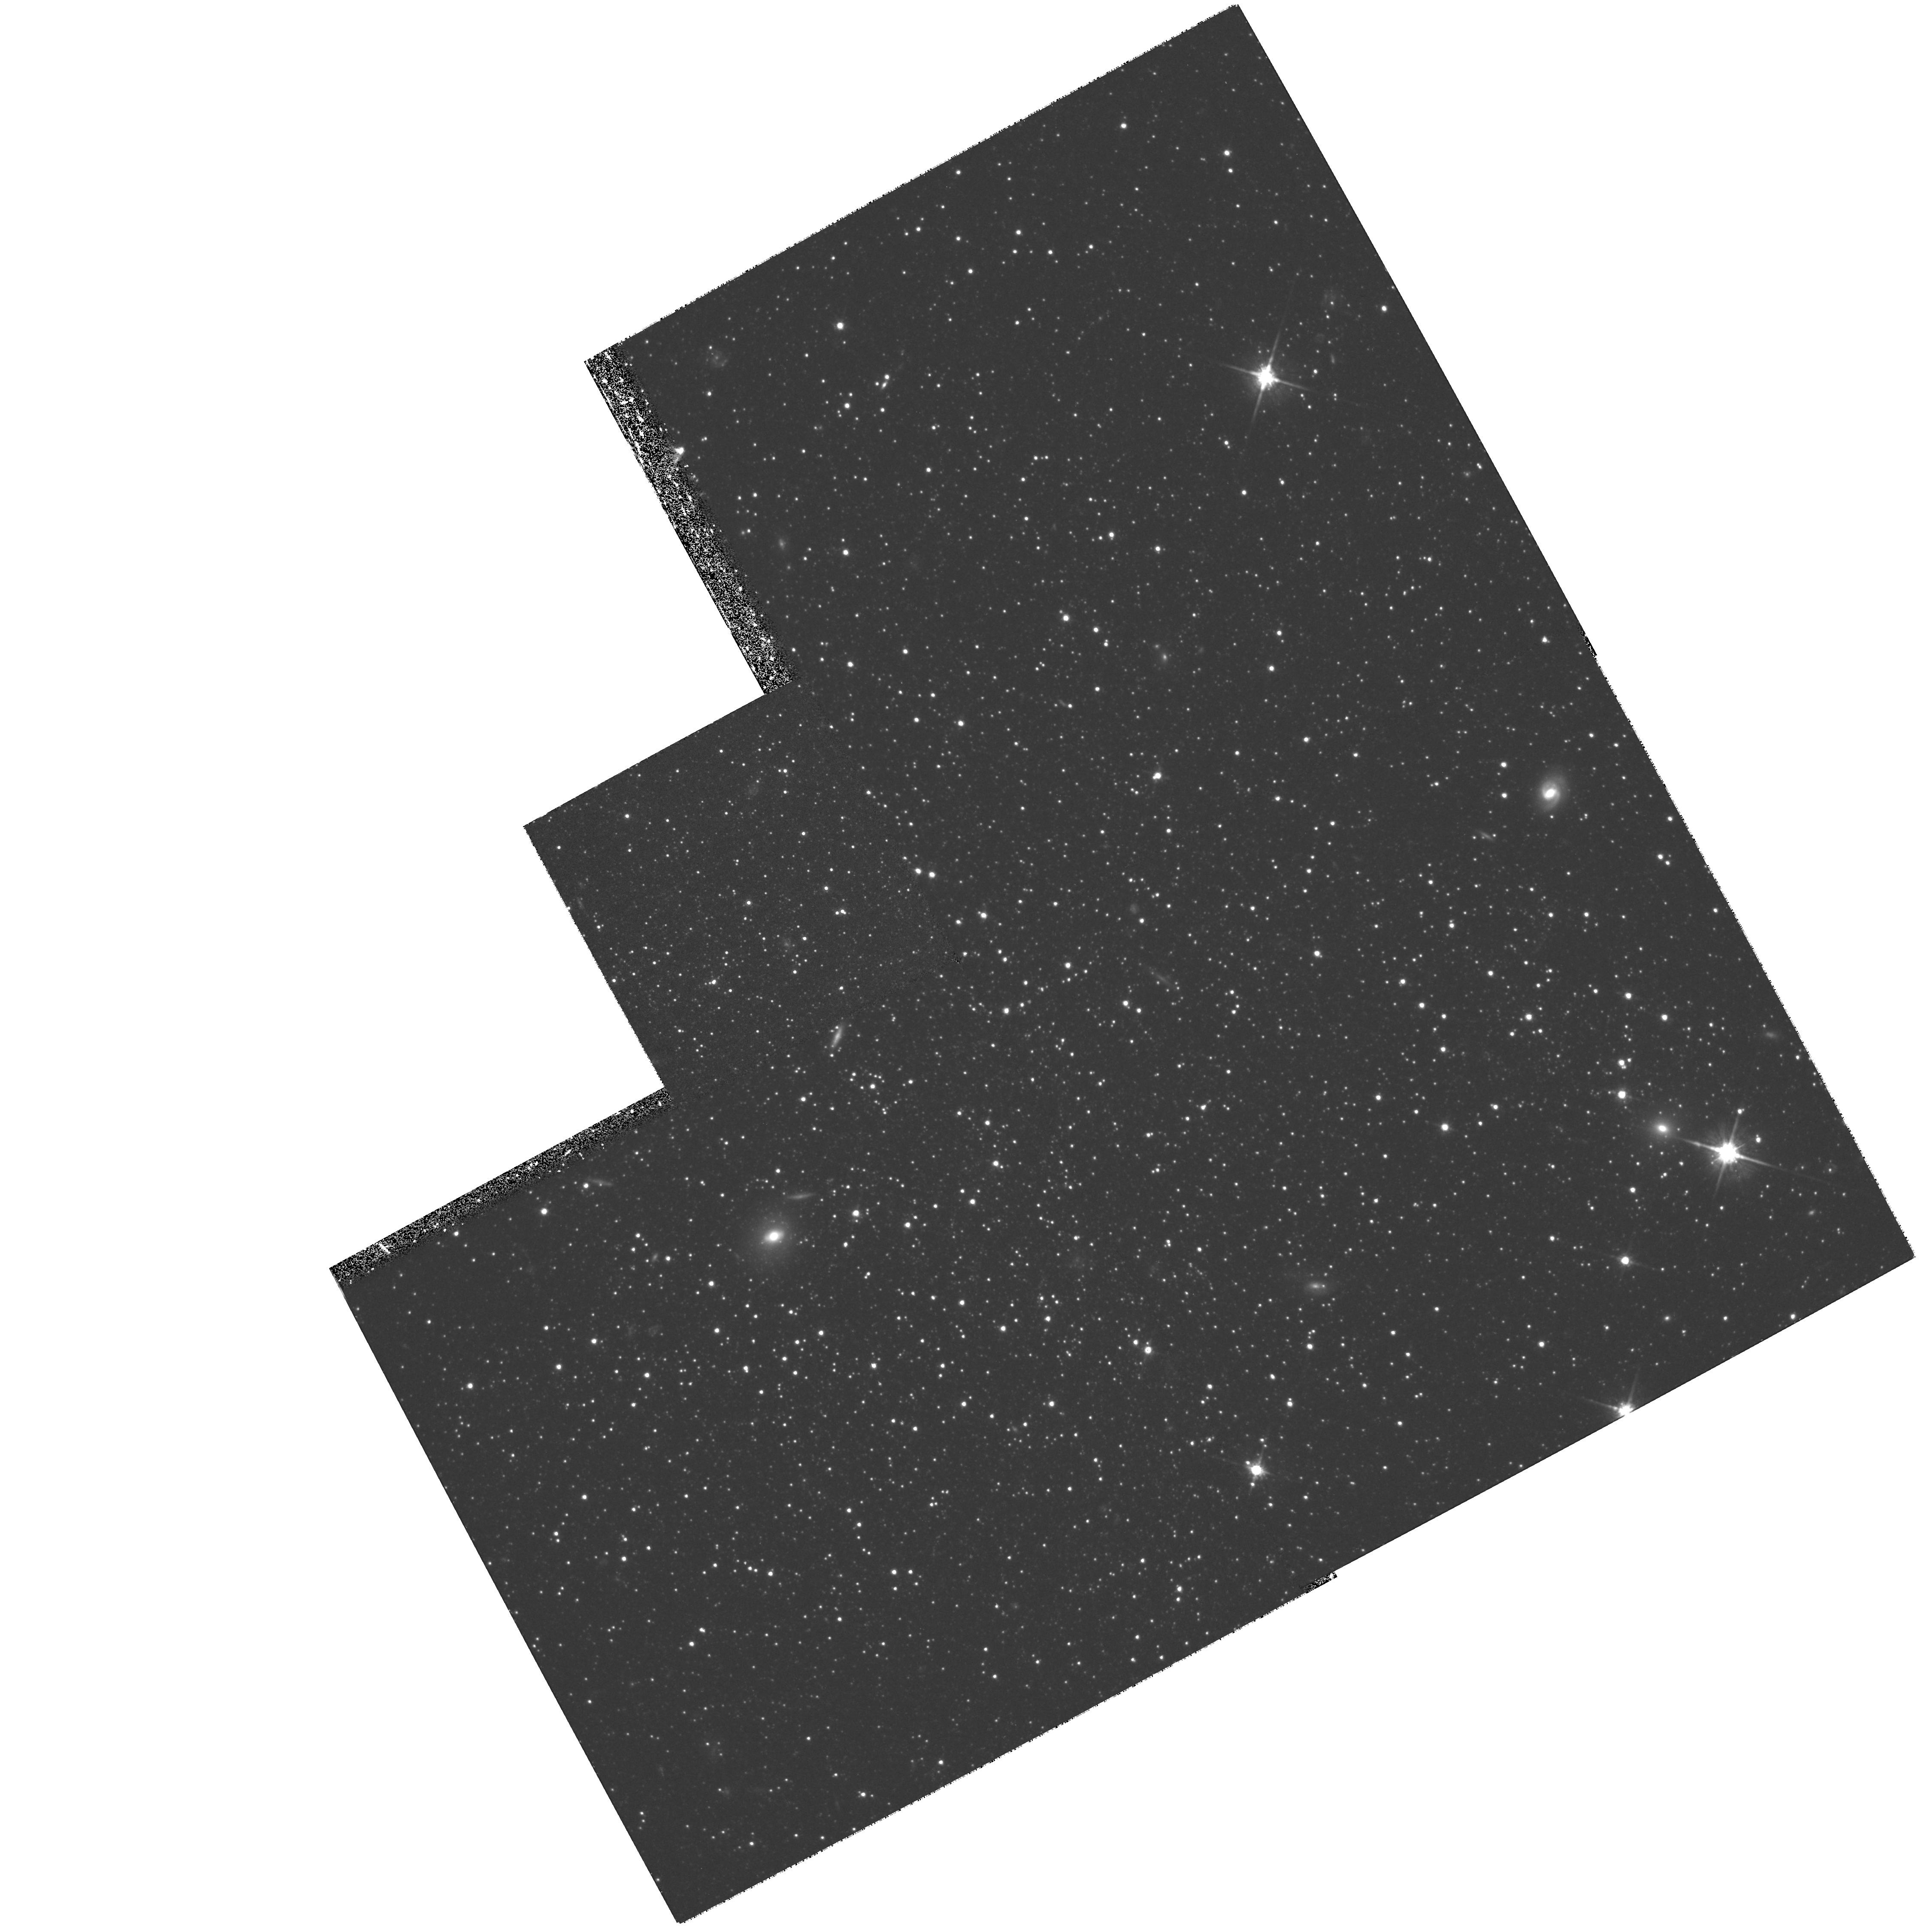
Target: PHOENIX. Instrument: WFPC2/PC. Filter: F814W. Exposure: 1.4 h. Observation ID: hst_6798_02_wfpc2_pc_f814w_u48i02

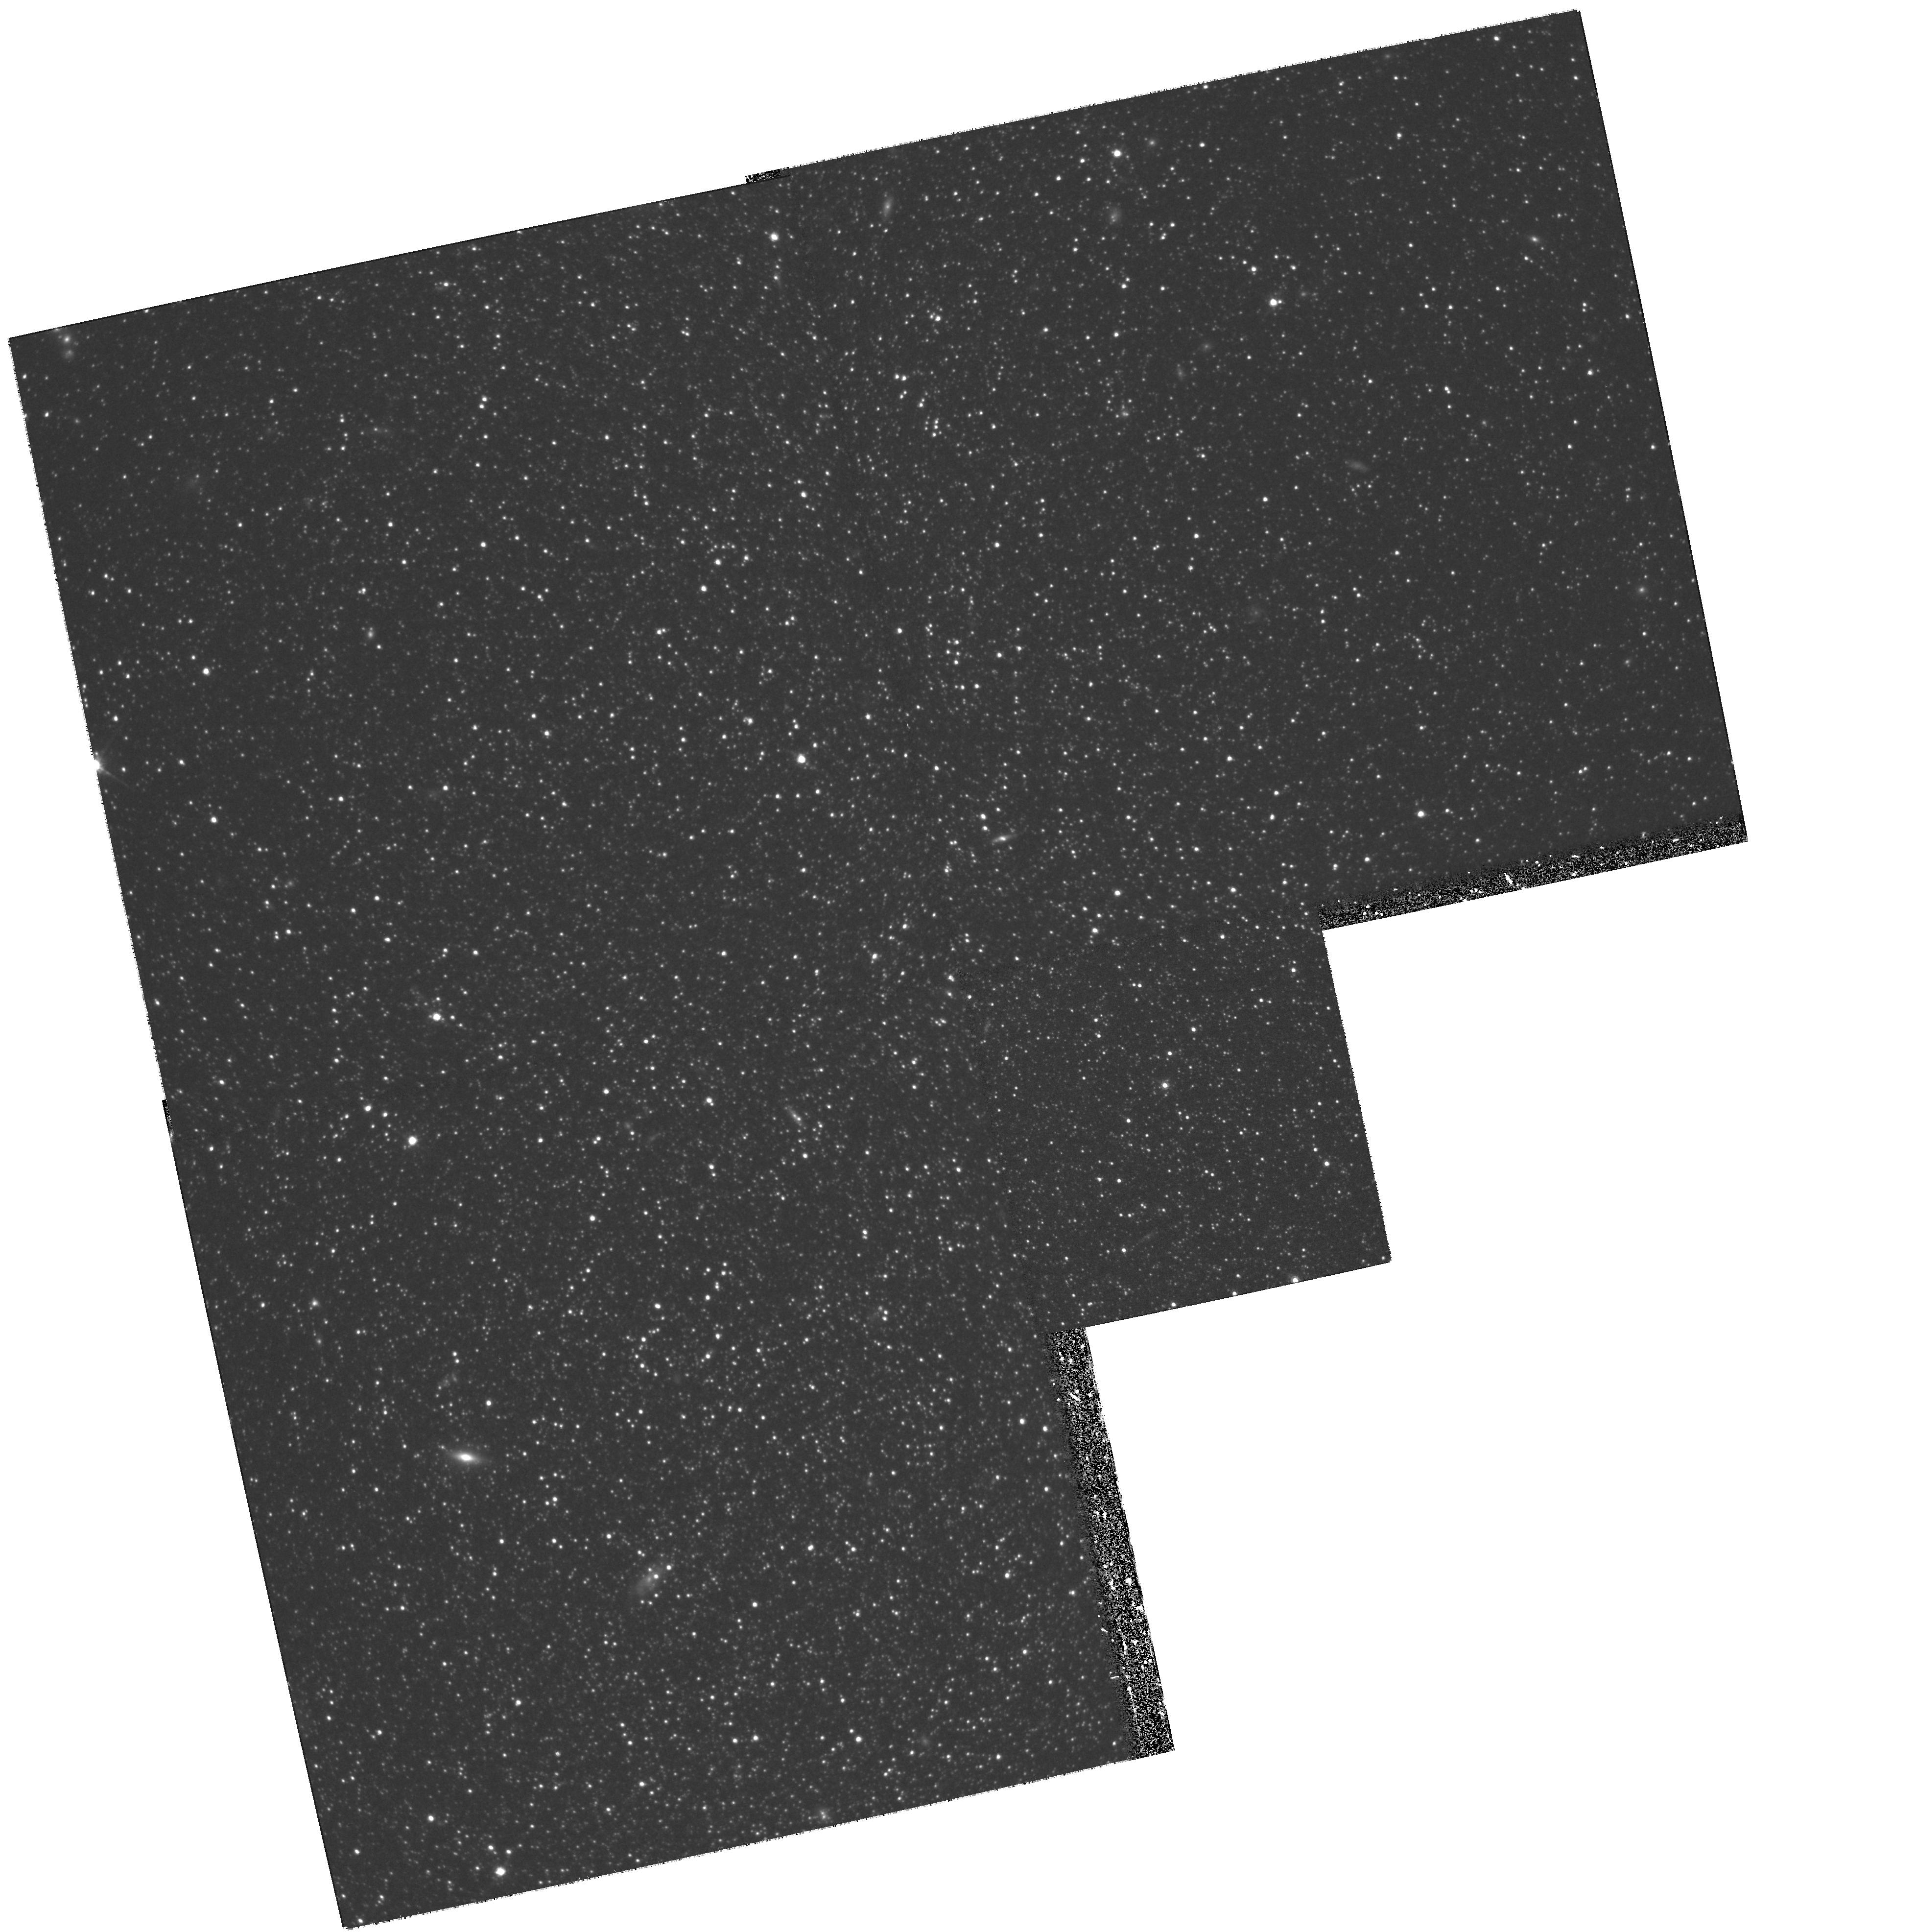
Target: WLM. Instrument: WFPC2/PC. Filter: F814W. Exposure: 1.4 h. Observation ID: hst_6798_01_wfpc2_pc_f814w_u48i01

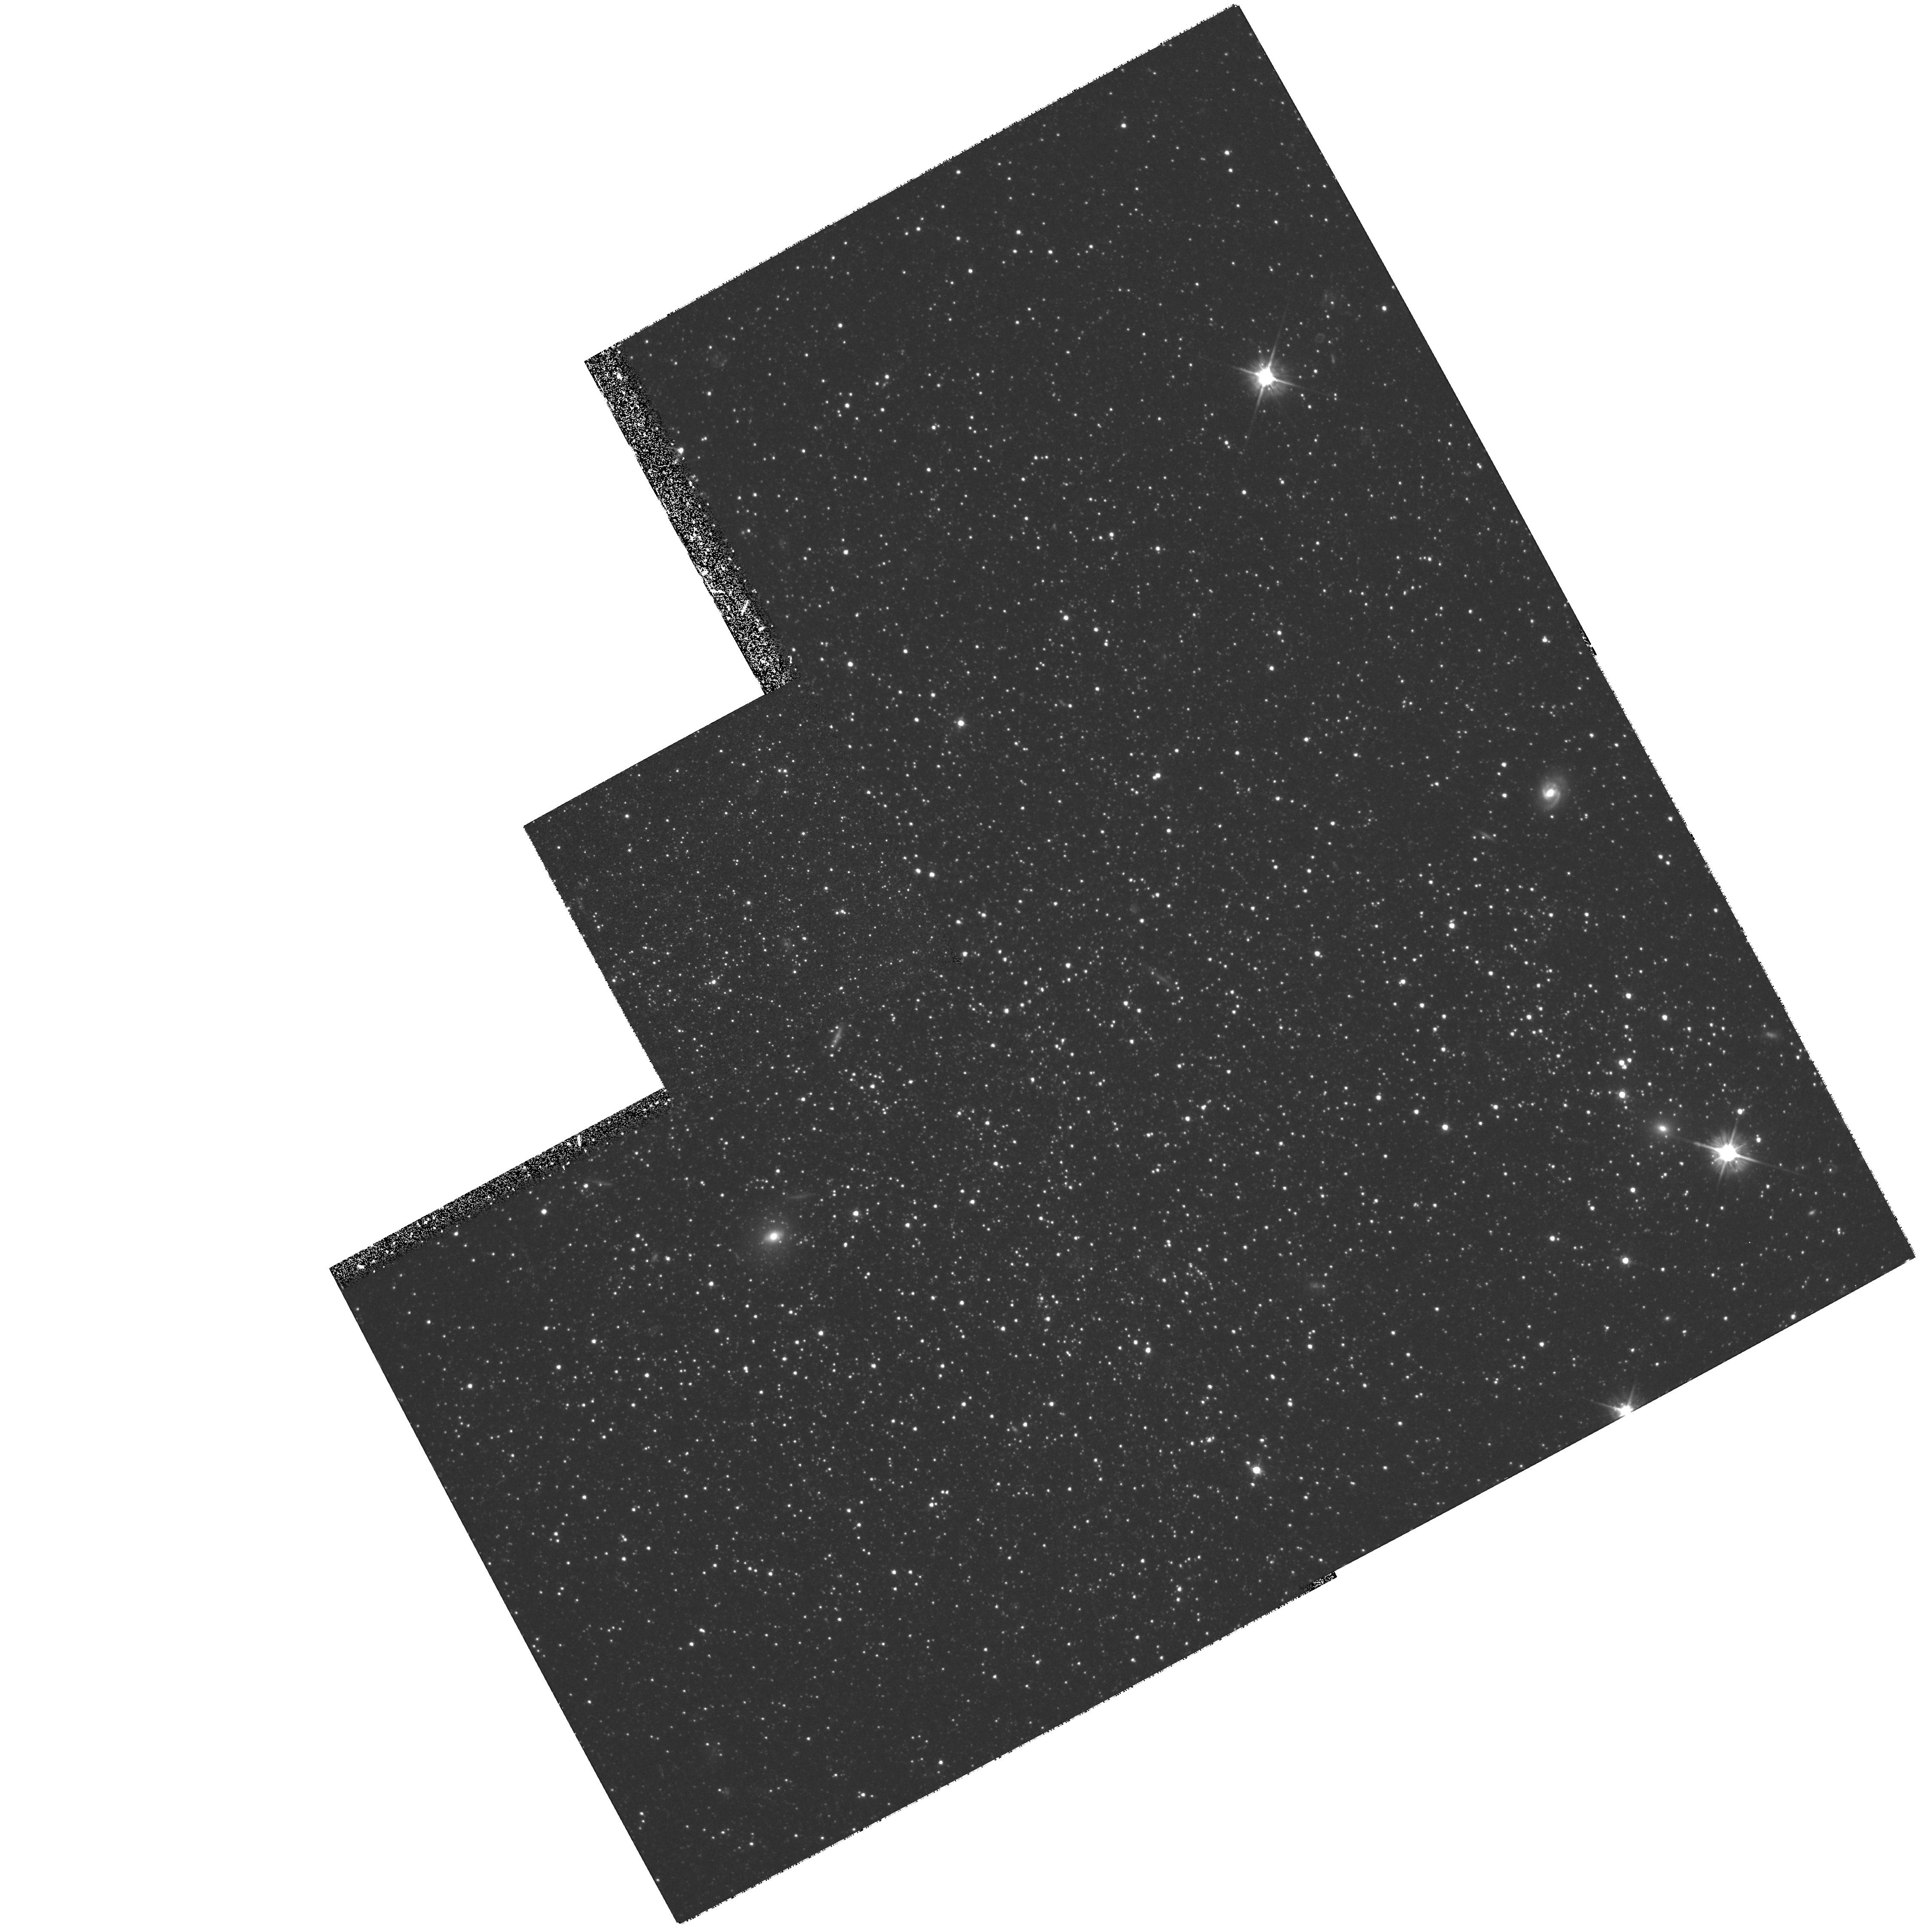
Target: PHOENIX. Instrument: WFPC2/PC. Filter: F555W. Exposure: 1.4 h. Observation ID: hst_6798_02_wfpc2_pc_f555w_u48i02

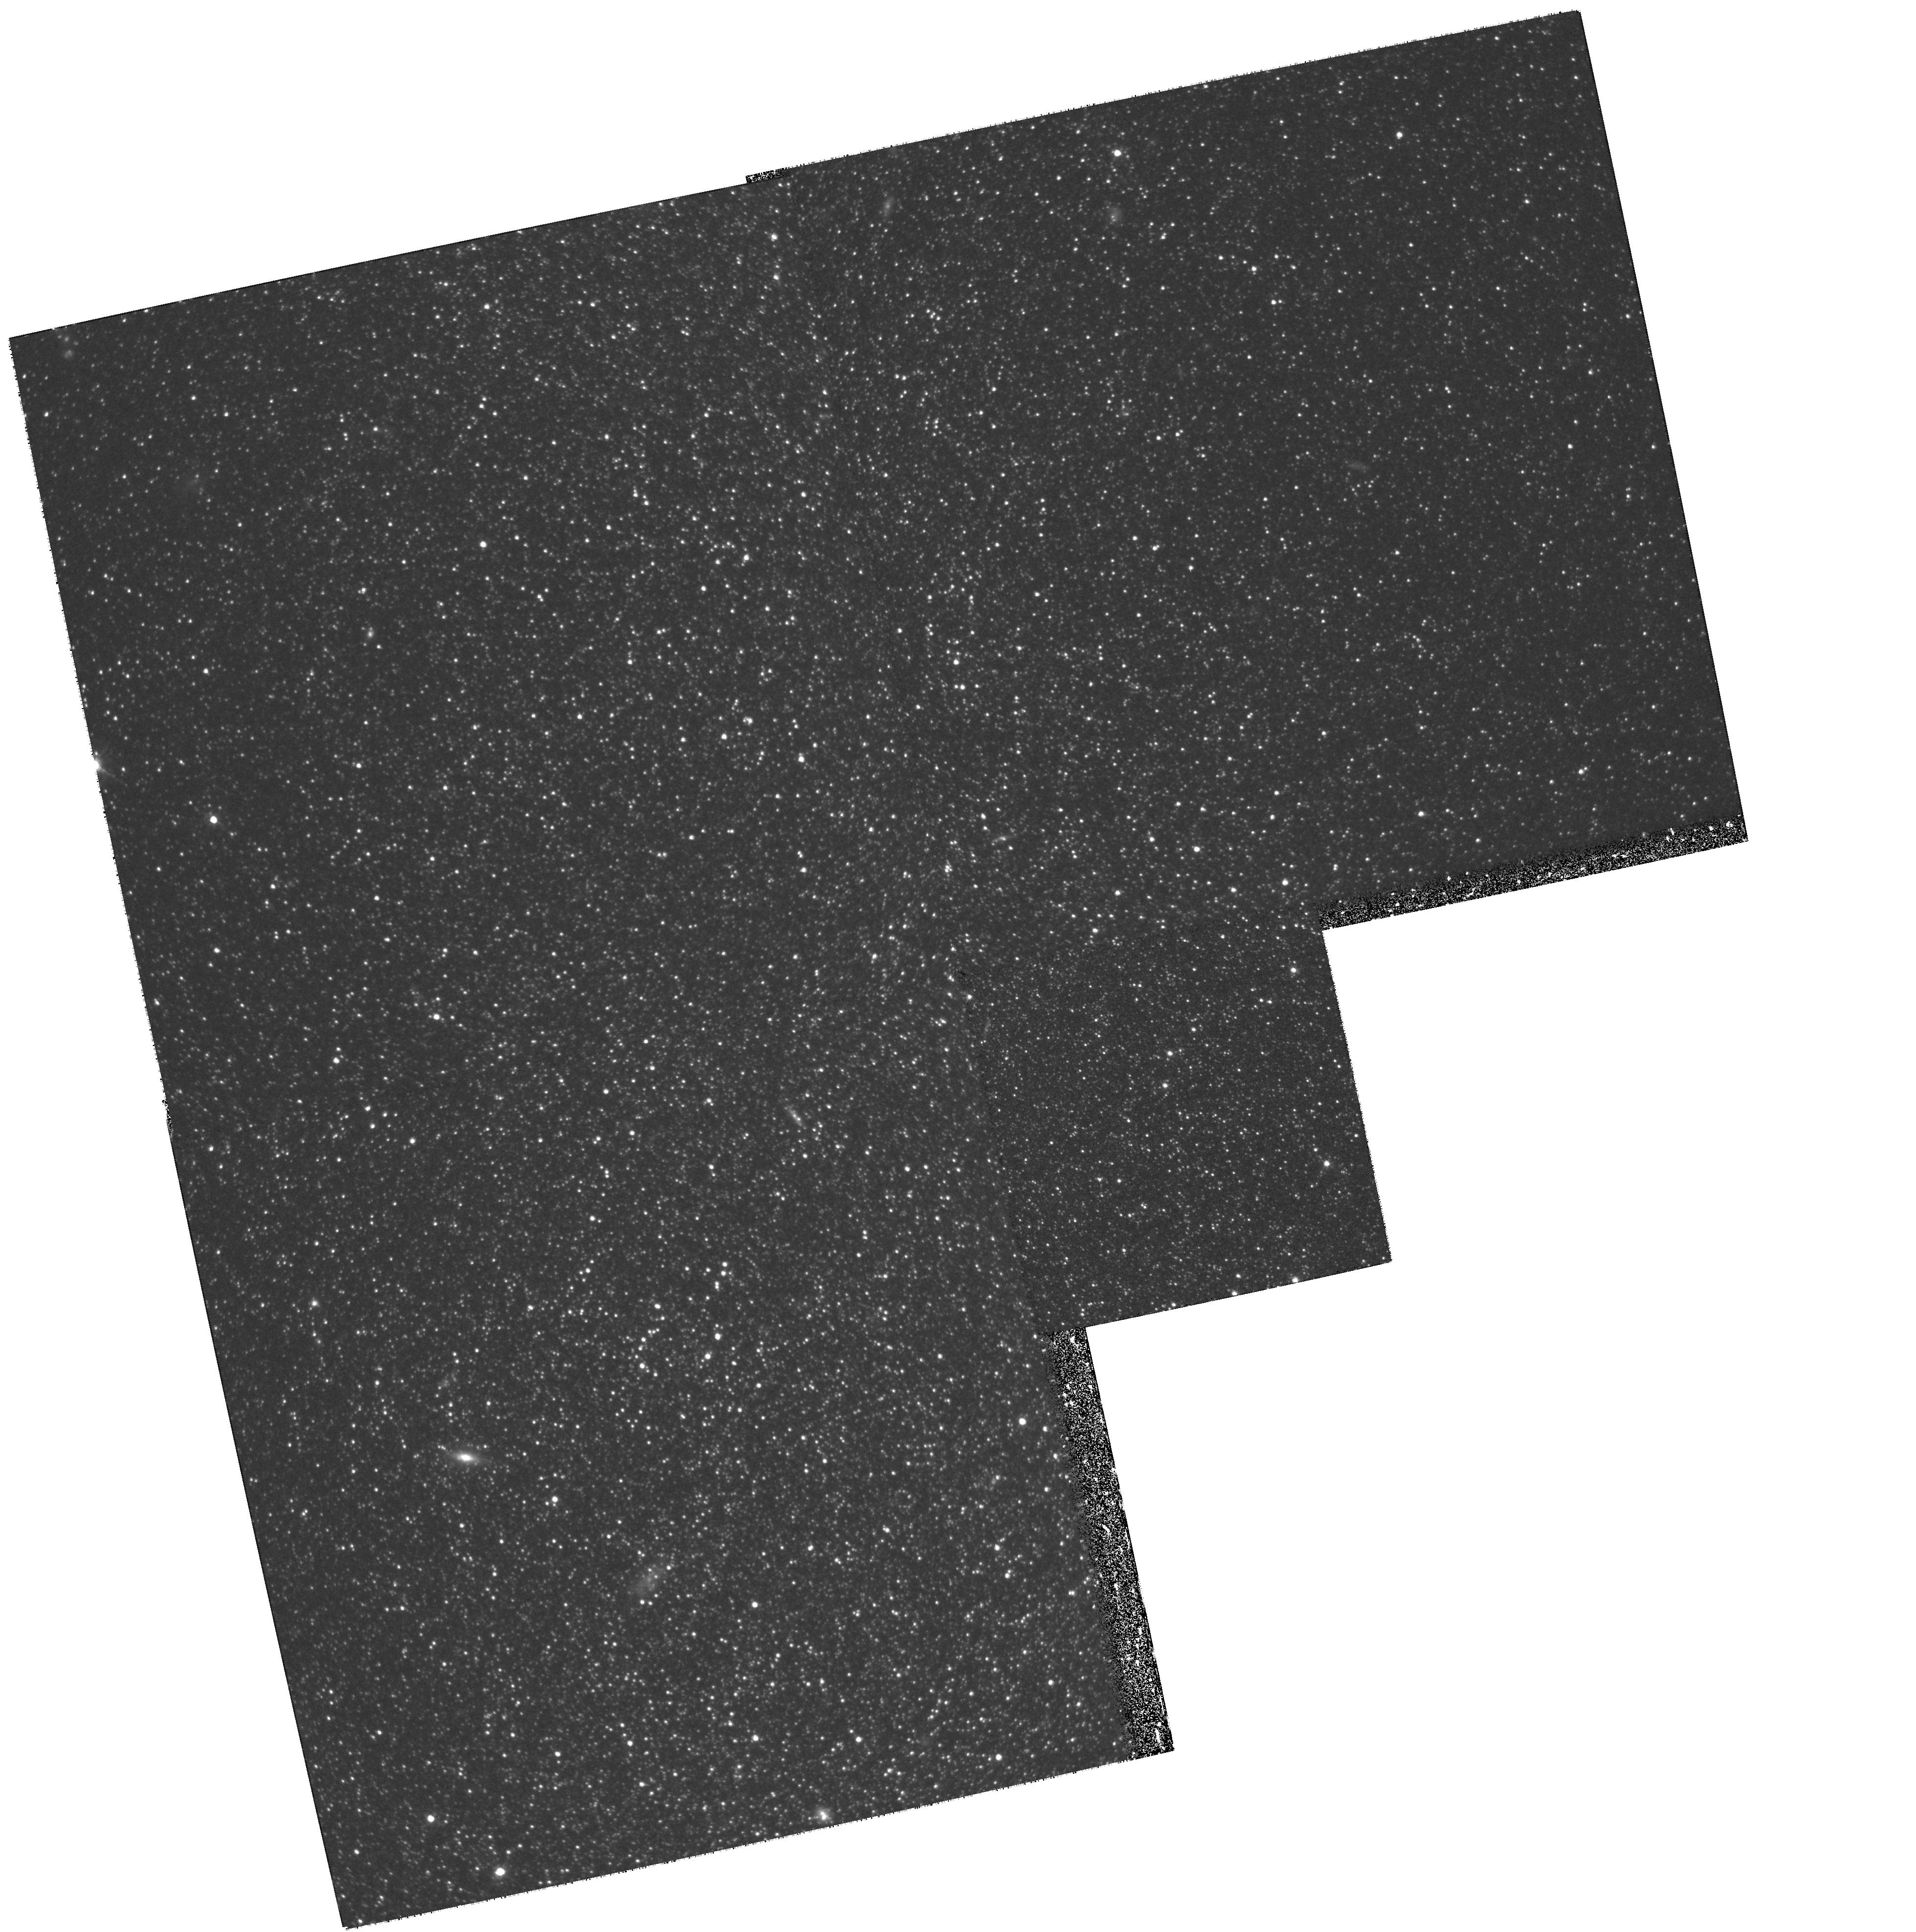
Target: WLM. Instrument: WFPC2/PC. Filter: F555W. Exposure: 1.6 h. Observation ID: hst_6798_01_wfpc2_pc_f555w_u48i01

The Early Evolution of Local Group Dwarf Irregular Galaxies (PI: Smith, Graeme H.)

The scientific aim of this proposal is to determine whether gas-containing dwarf irregular galaxies in the Local Group have significant populations of very ancient stars of age comparable to Population II stars in the Galaxy, and if so, whether the properties of these old populations vary with parent galaxy type. A critical diagnostic of a true Population II having both old age (14-16 Gyr) and low metallicity is taken to be the presence of an extended horizontal branch in a color-magnitude diagram. We propose to obtain WFPC2 images in the F555W and F814W bands of two of the nearest Local group dwarf irregulars, WLM and Phoenix, in order to construct color-magnitude diagrams capable of revealing an extended horizontal branch. The CM diagrams will also allow the V-I color distribution of the Population II red giant branch to be determined, from which the mean metallicity and the metallicity dispersion will be derived.